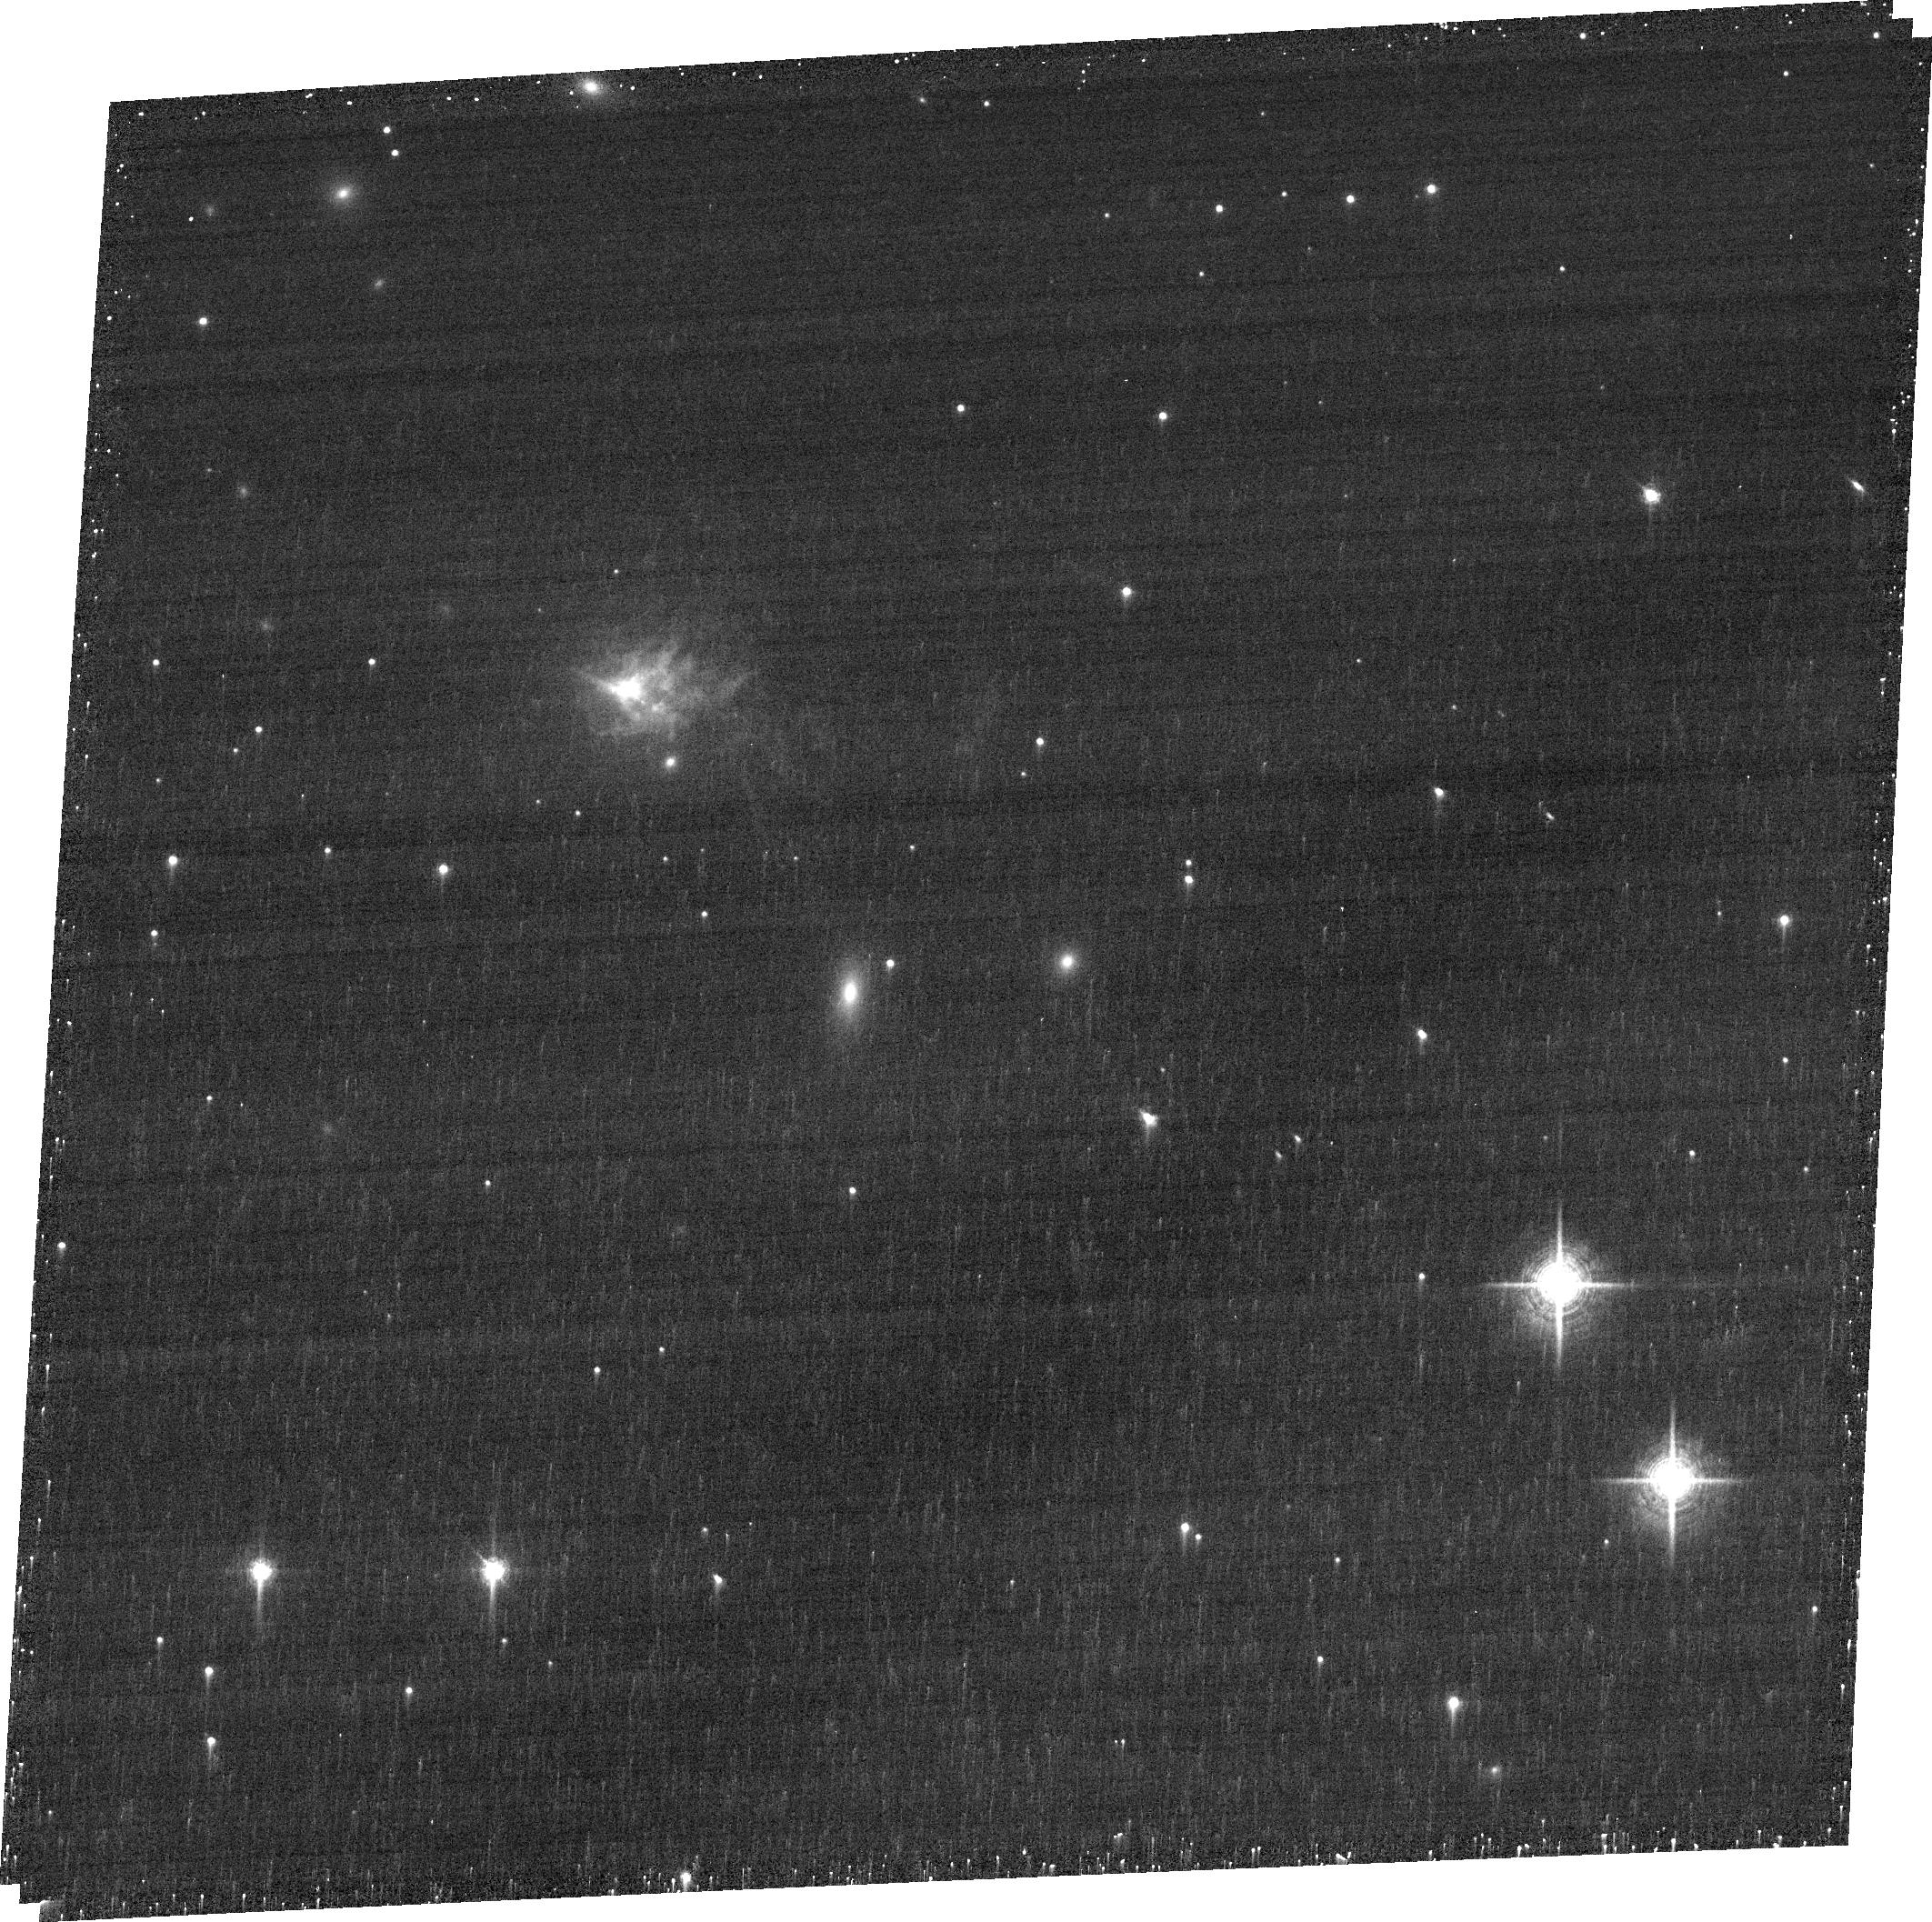
Target: PKS0745-19. Instrument: ACS/WFC. Filter: FR716N. Exposure: 18 min. Observation ID: jd7705010

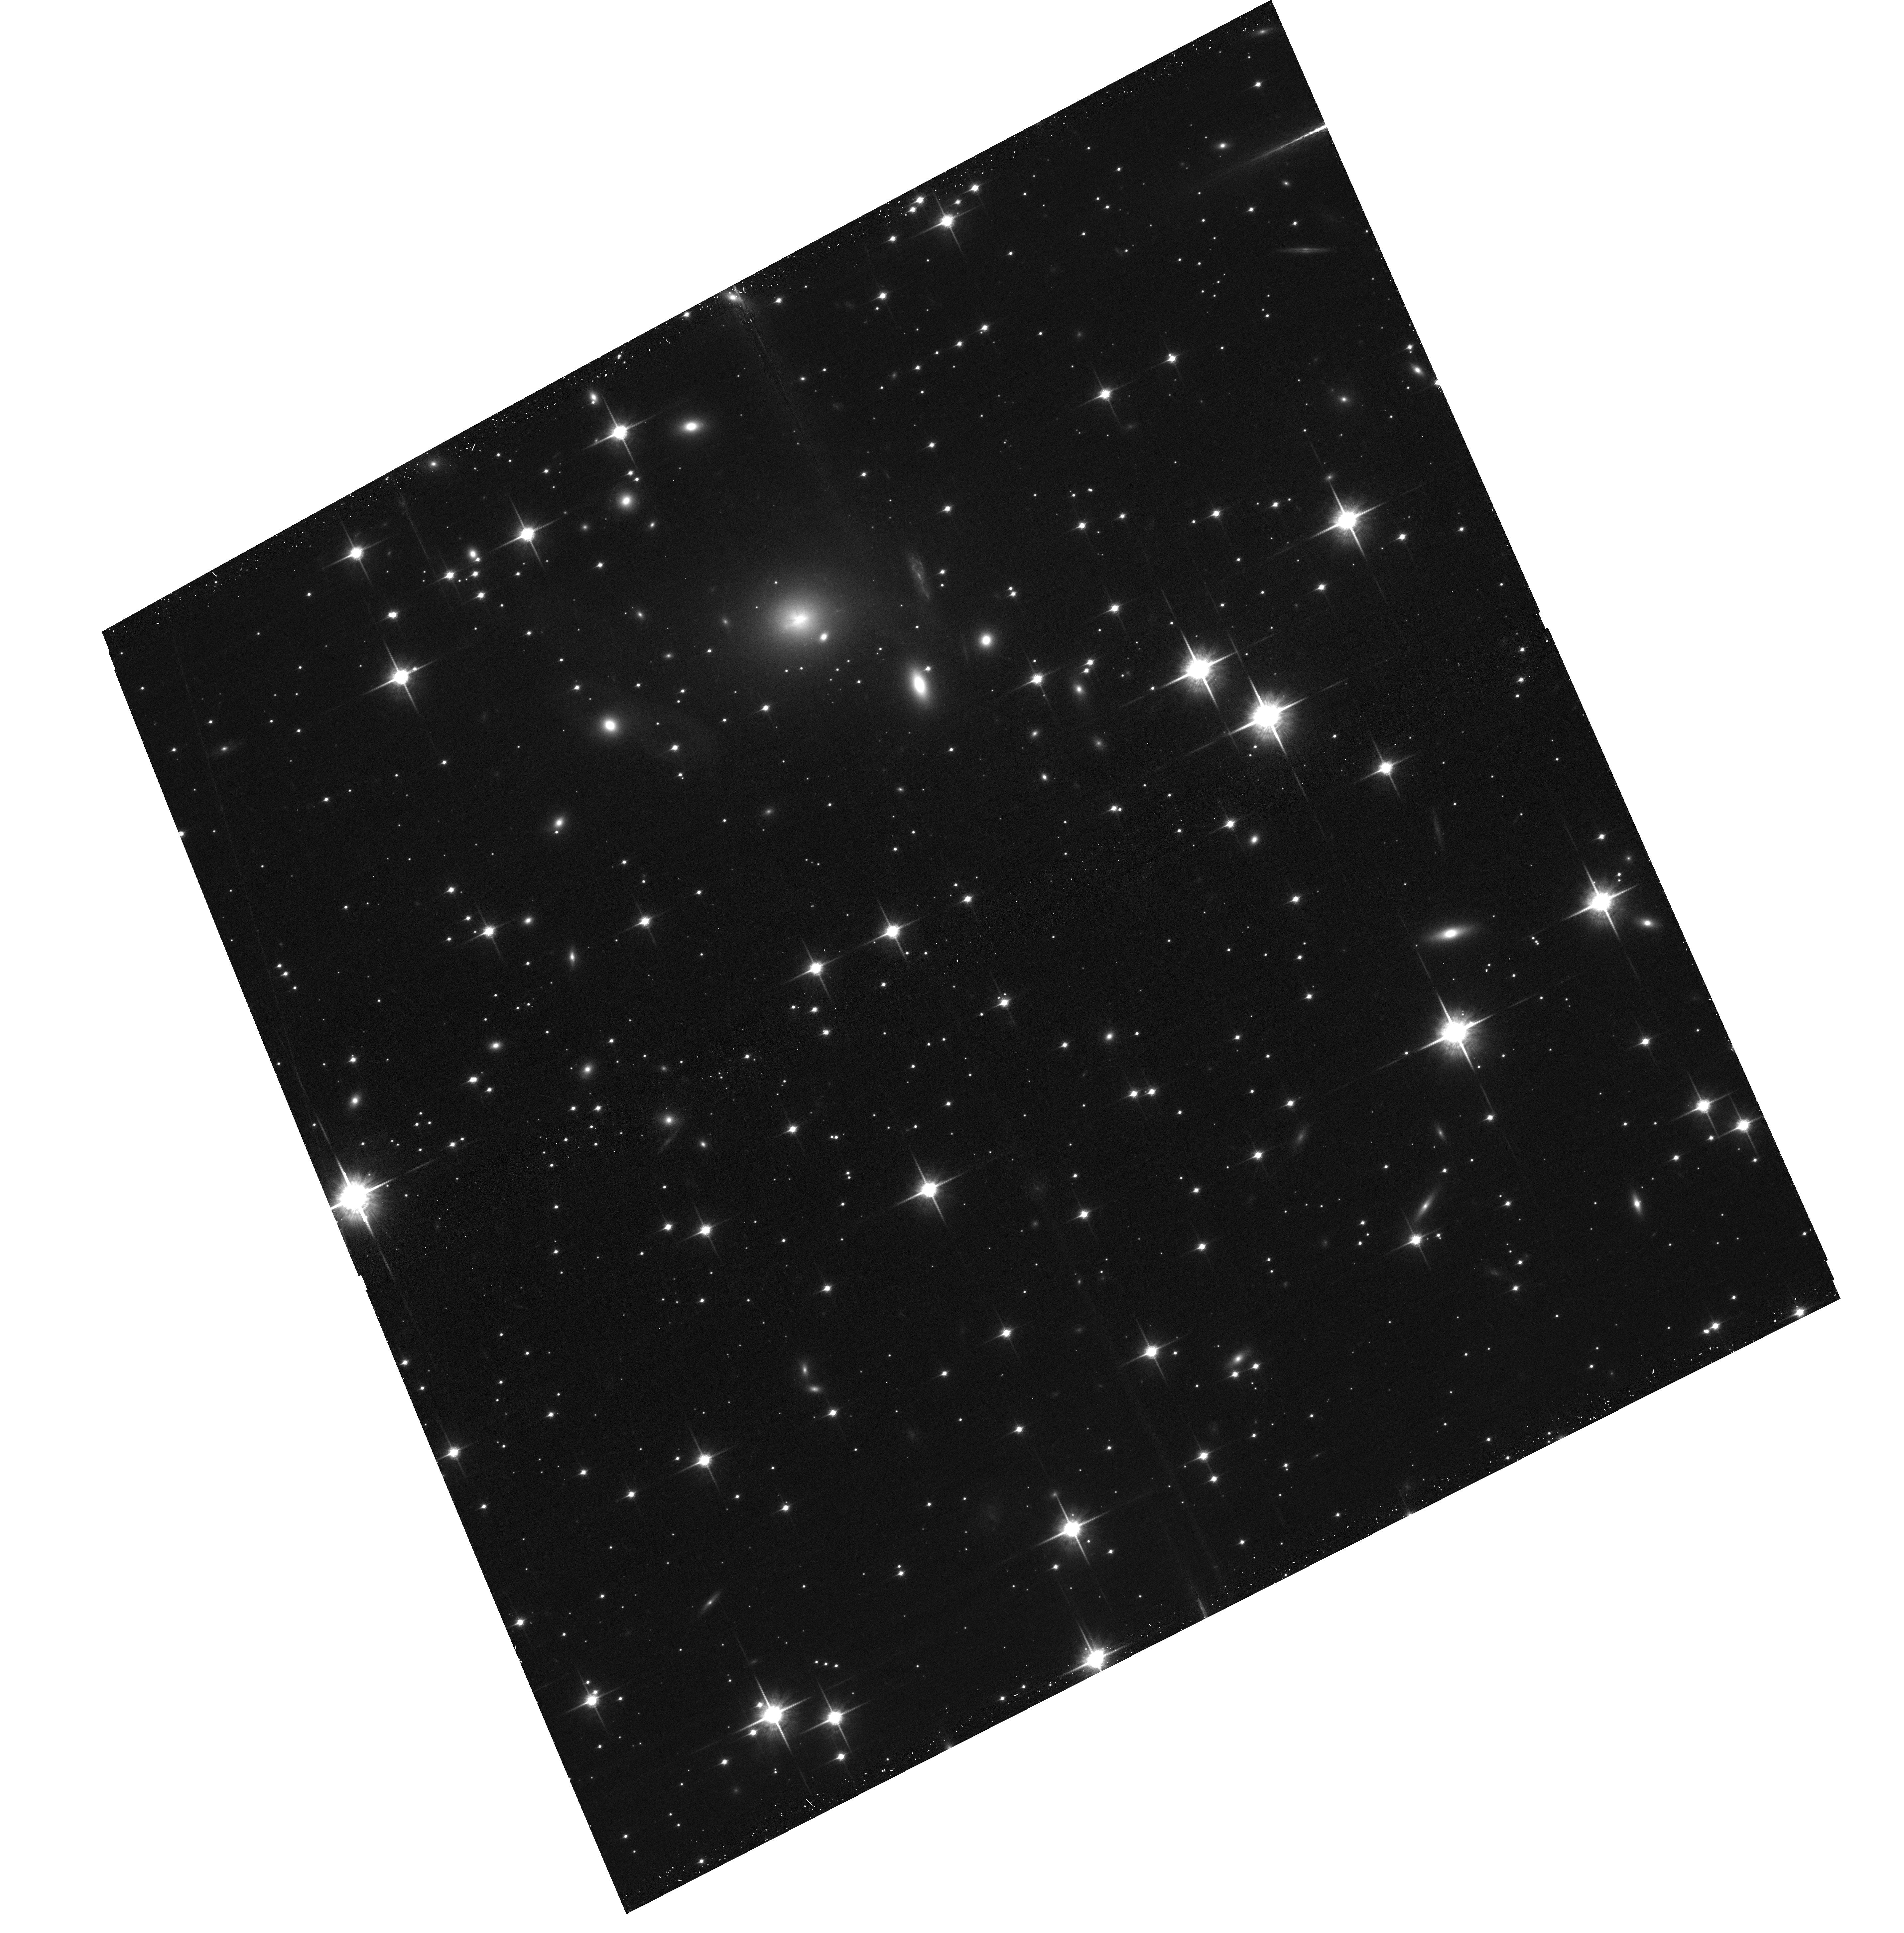
Target: PKS0745-19. Instrument: ACS/WFC. Filter: F850LP. Exposure: 22 min. Observation ID: hst_14669_05_acs_wfc_f850lp_jd7705

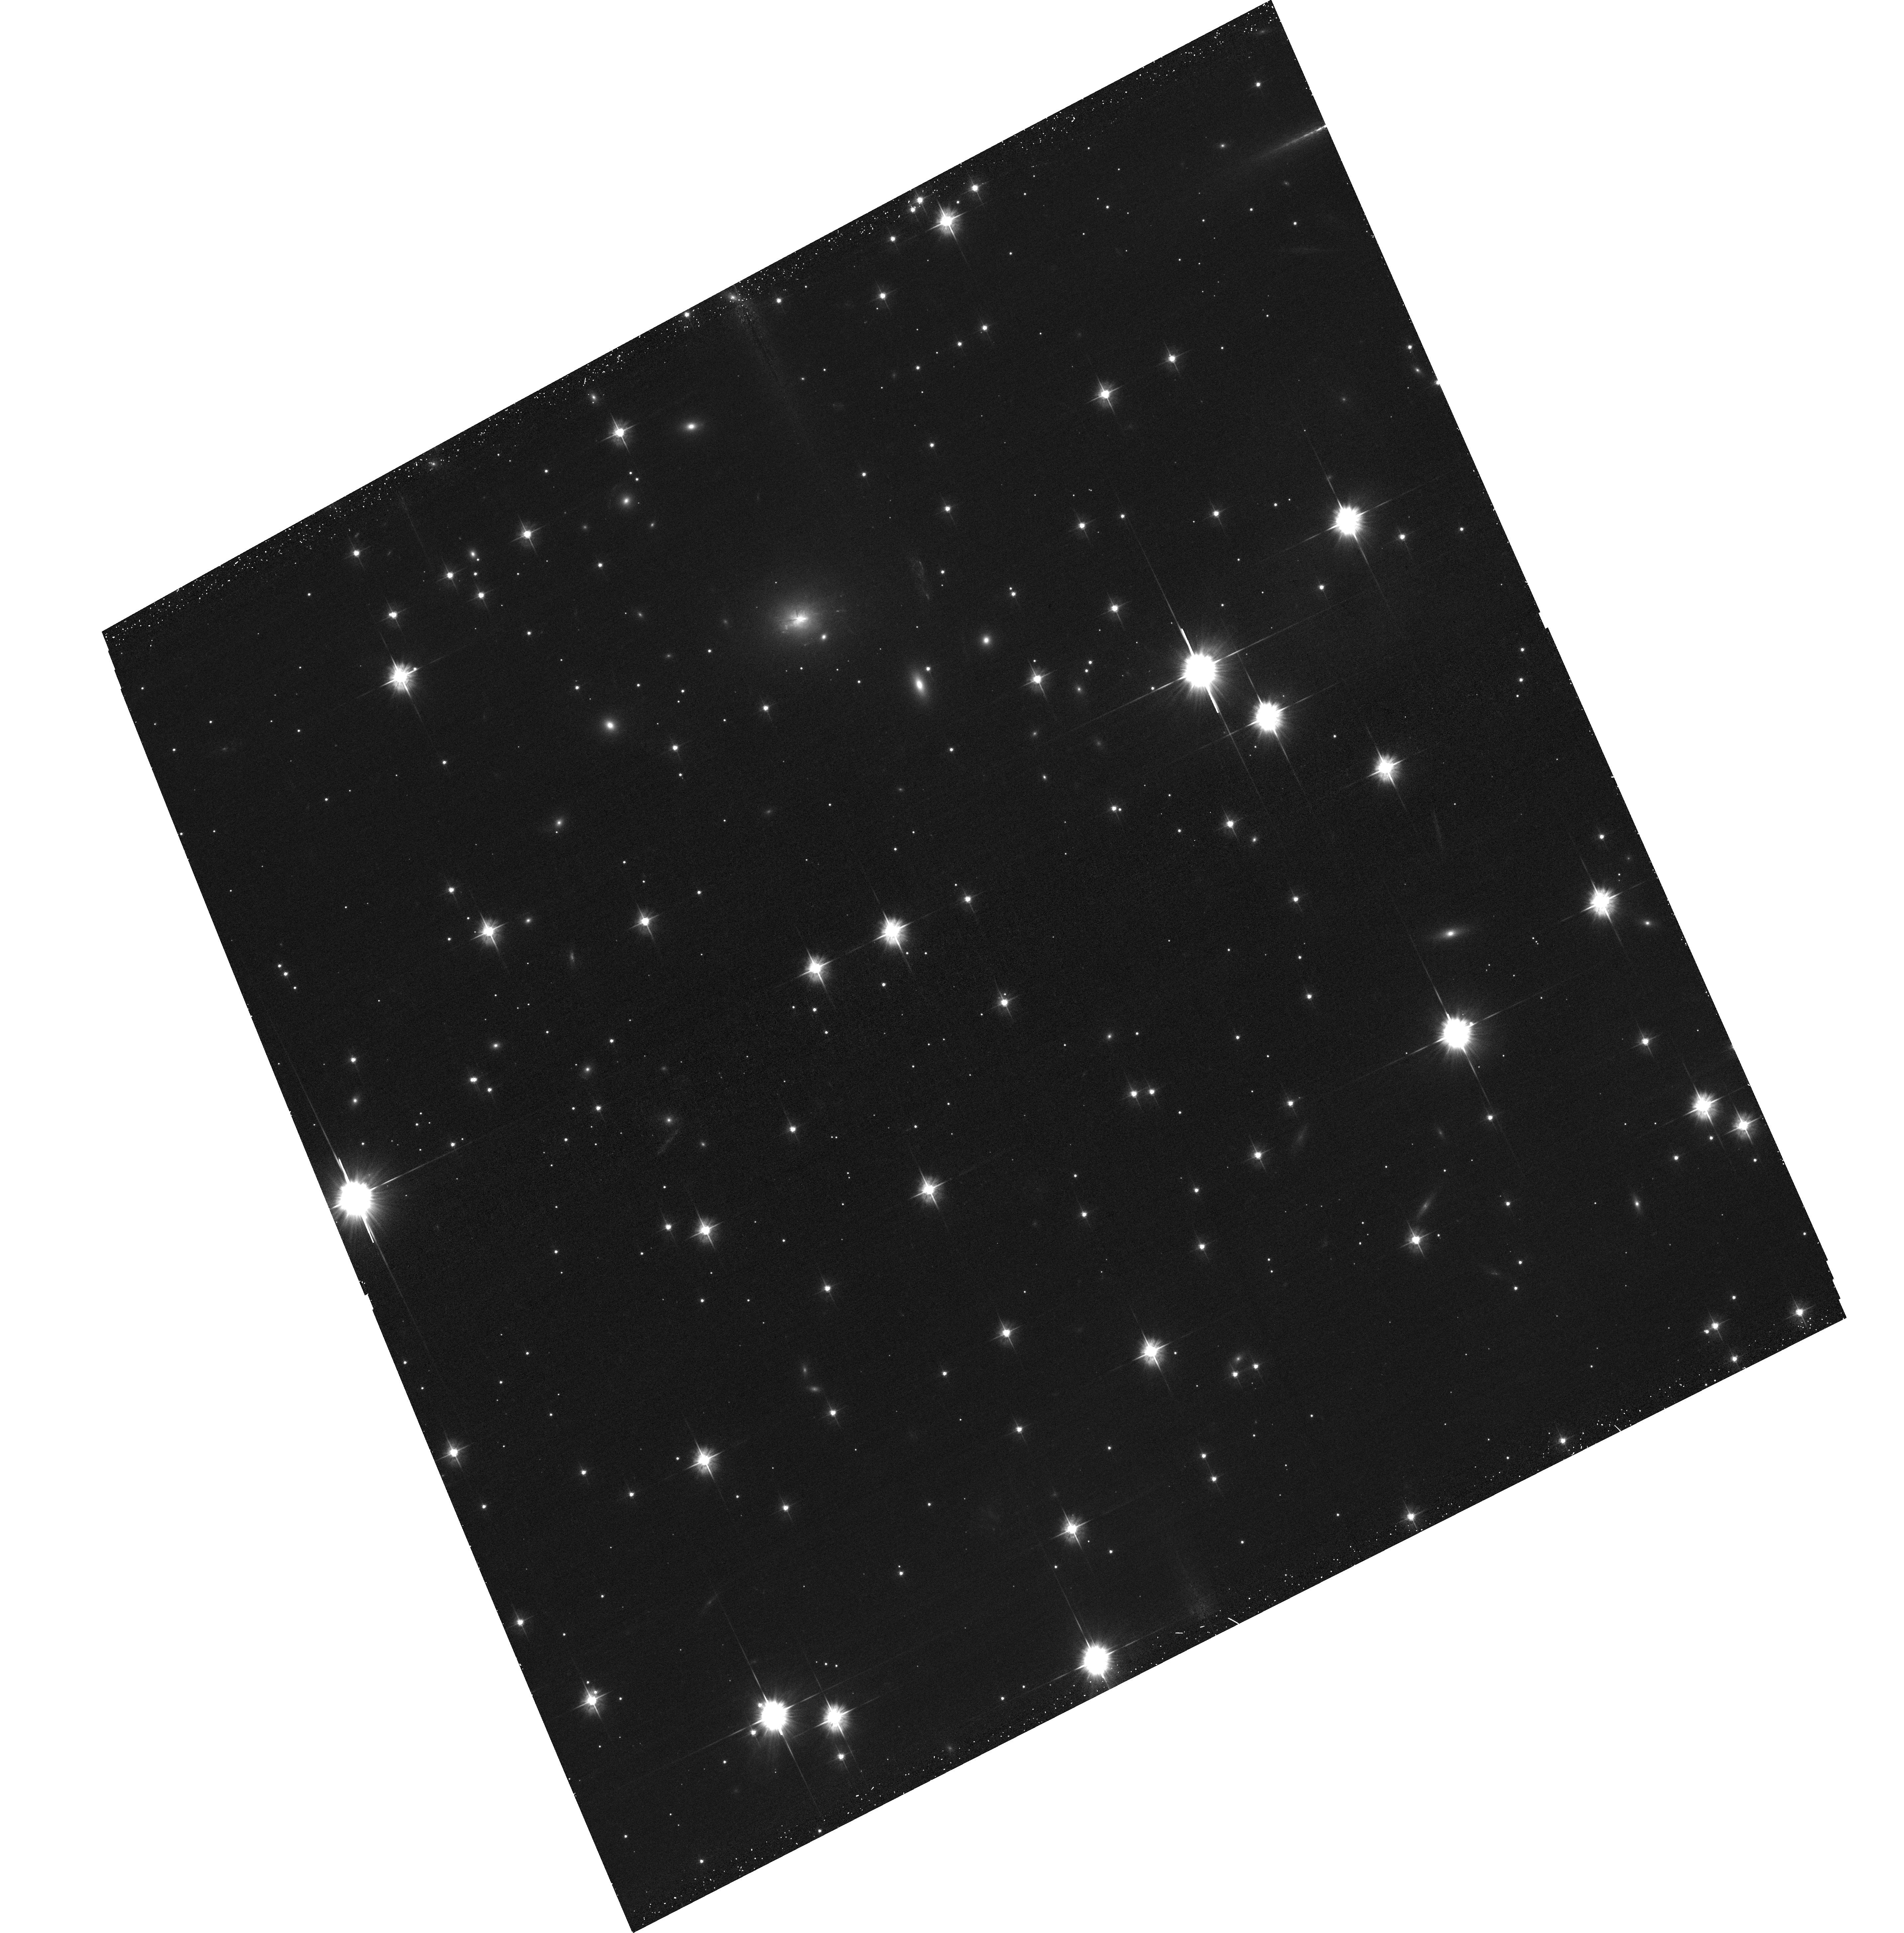
Target: PKS0745-19. Instrument: ACS/WFC. Filter: F475W. Exposure: 29 min. Observation ID: hst_14669_05_acs_wfc_f475w_jd7705

Ultramassive Black Holes in Brightest Cluster Galaxies (PI: Hlavacek-Larrondo, Julie)

We have identified an exceptional brightest cluster galaxy (PKS0745-BCG, z=0.1028) which stands out as being located in one of the most massive and strong cool clusters known, yet has clear rotation of the gas within the central regions of the galaxy to enable modelling of the black hole mass. Our results imply that the black hole mass should be at least 2.5*10^10Msun, but can be as high as 10^11Msun, placing it well above the observed correlation between central black hole mass (M_BH) and bulge stellar velocity dispersion (sigma). It should therefore host the most massive black hole in the Universe, even when compared to other BCGs. We propose to measure its black hole mass using long-slit spectroscopy from STIS onboard HST. There are only four black holes with masses exceeding 10^10Msun known so far. The high-mass end of one of the most fundamental relations in astronomy, the M_BH-sigma relation, therefore remains unconstrained. Careful study of black holes with masses in excess of 10^10Msun is the only way forward to complete our understanding of M_BH-sigma relation. This is the goal of our proposal.